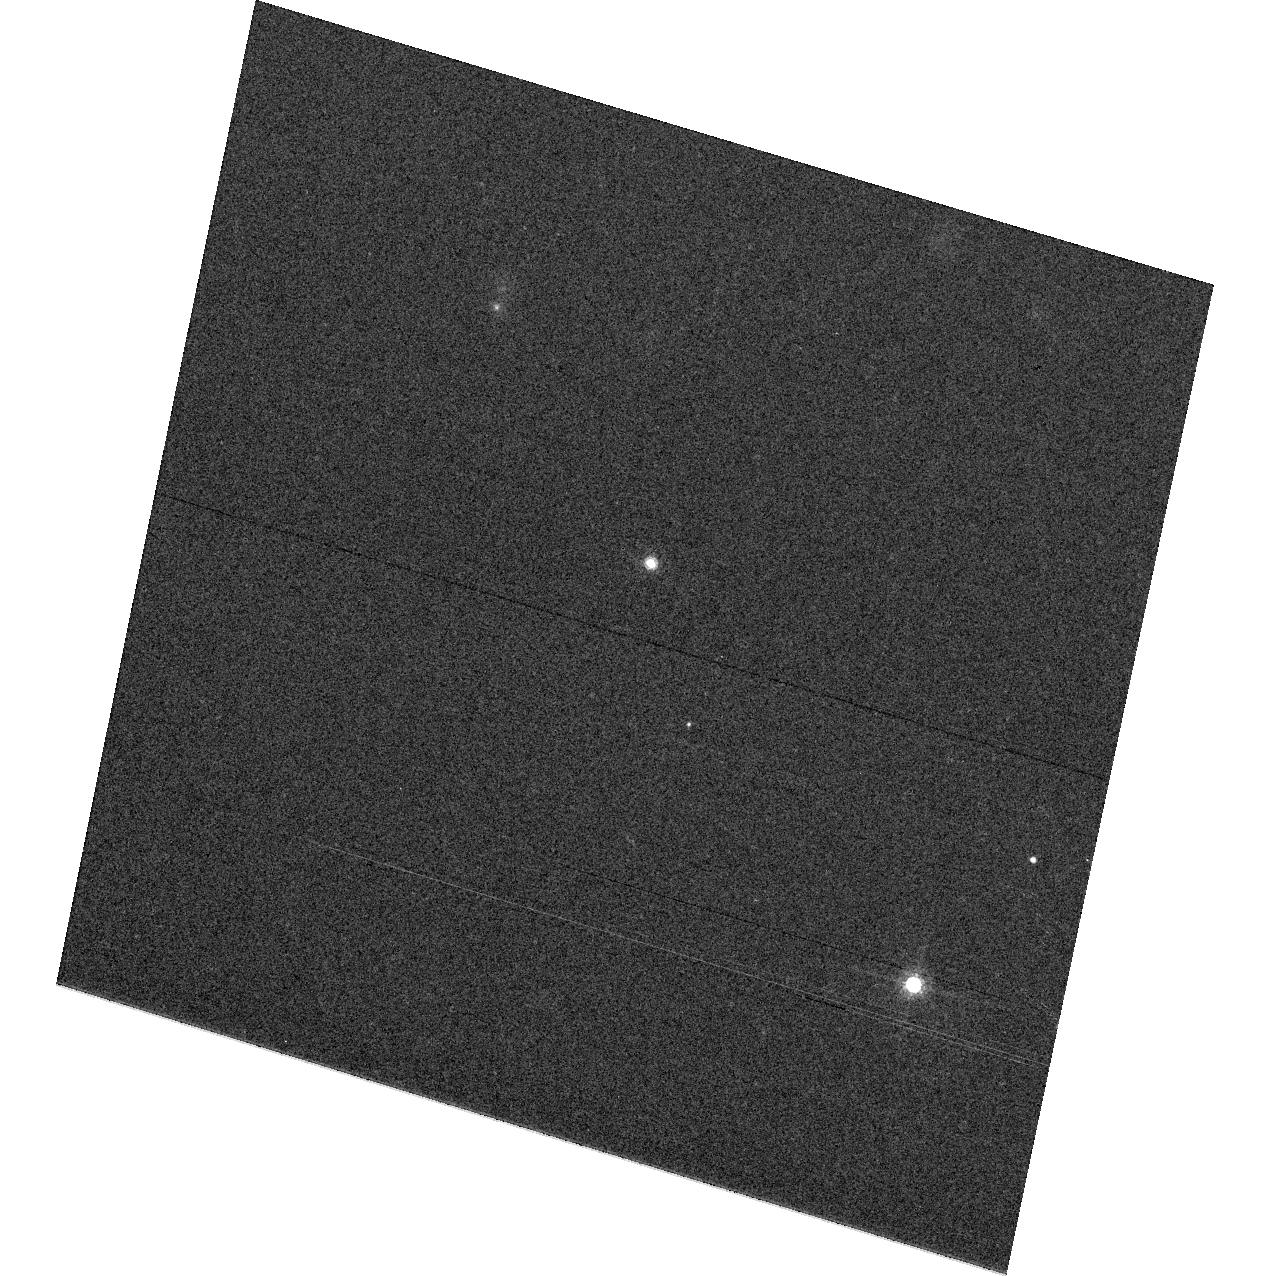
Target: 2M1237+65
Instrument: ACS/WFC
Filter: F775W
Exposure: 3 min
Observation ID: hst_9665_04_acs_wfc_f775w_j8i204

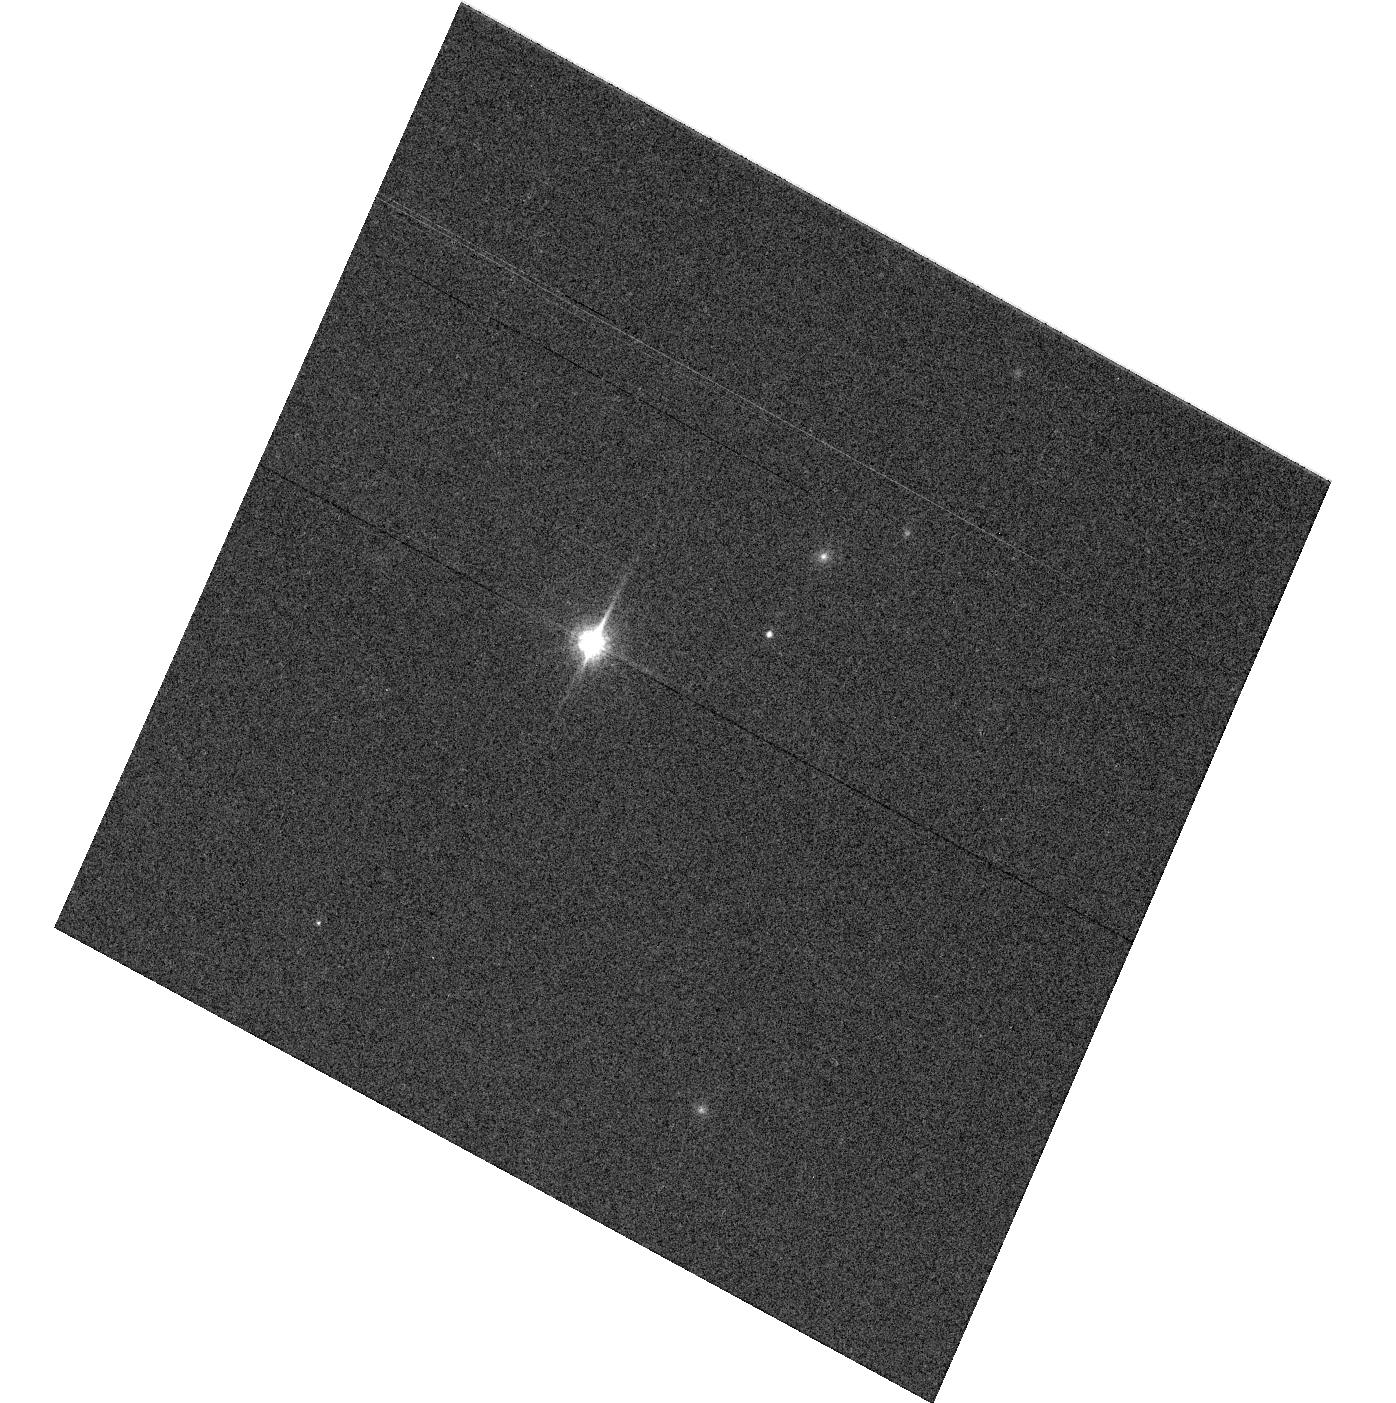
Target: 2M0036+18
Instrument: ACS/WFC
Filter: F850LP
Exposure: 2 min
Observation ID: hst_9665_02_acs_wfc_f850lp_j8i202

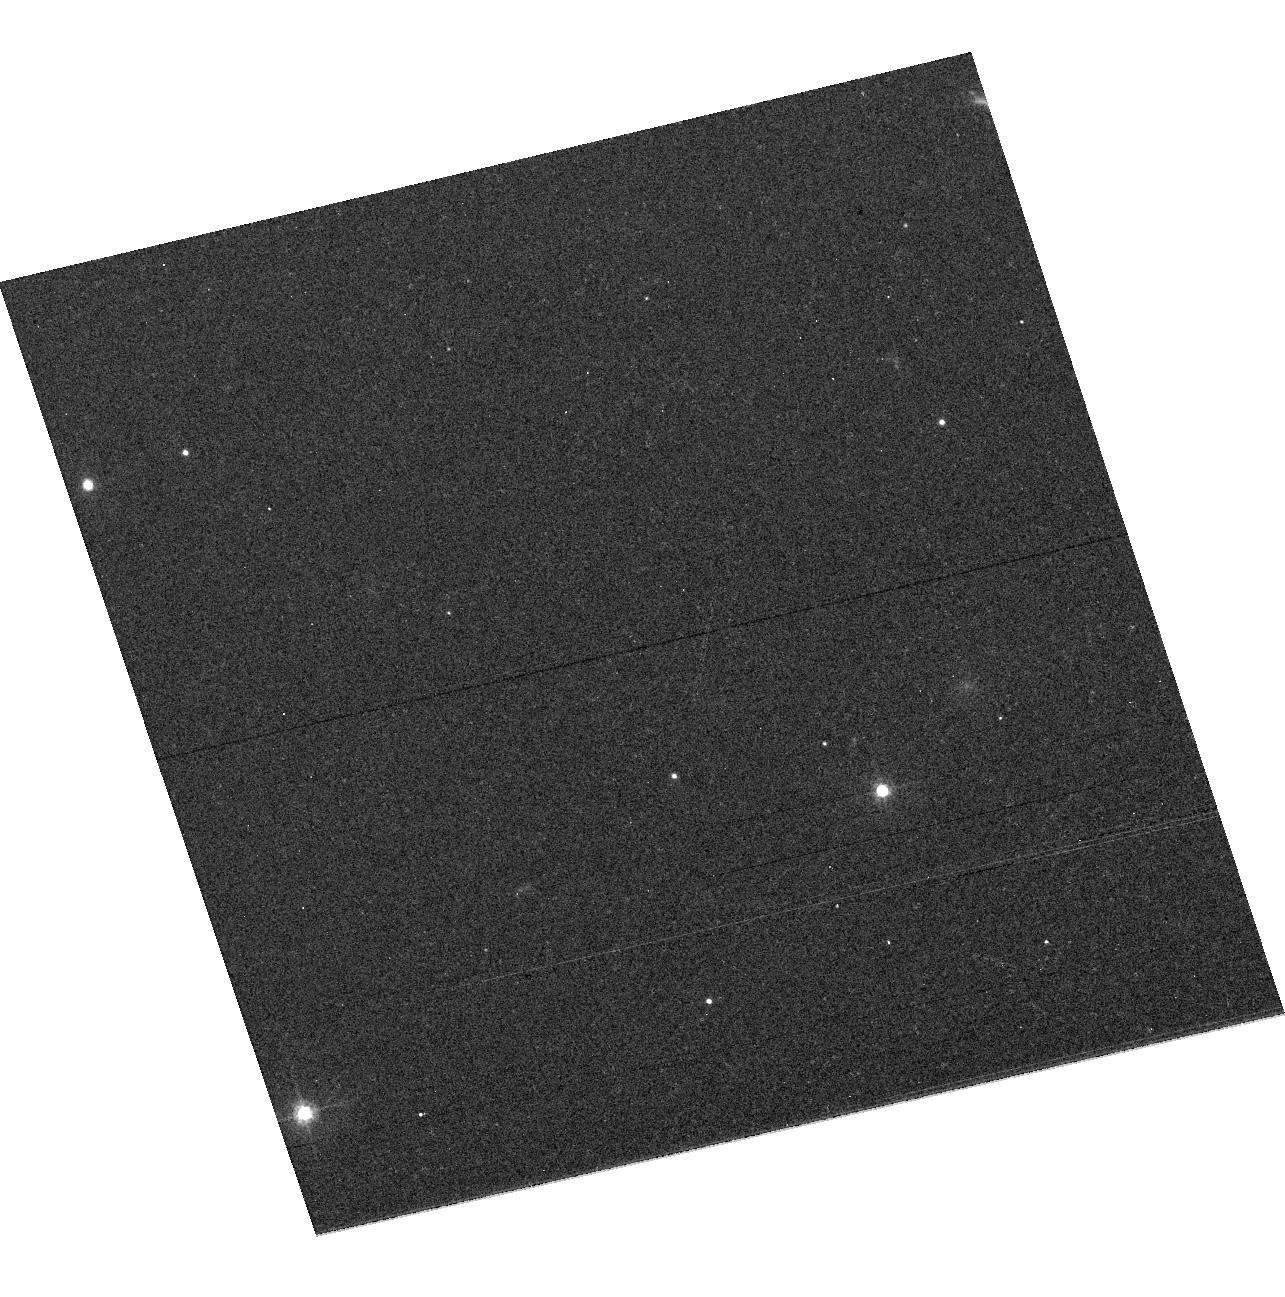
Target: 2M1507-16
Instrument: ACS/WFC
Filter: F555W
Exposure: 7 min
Observation ID: hst_9665_03_acs_wfc_f555w_j8i203

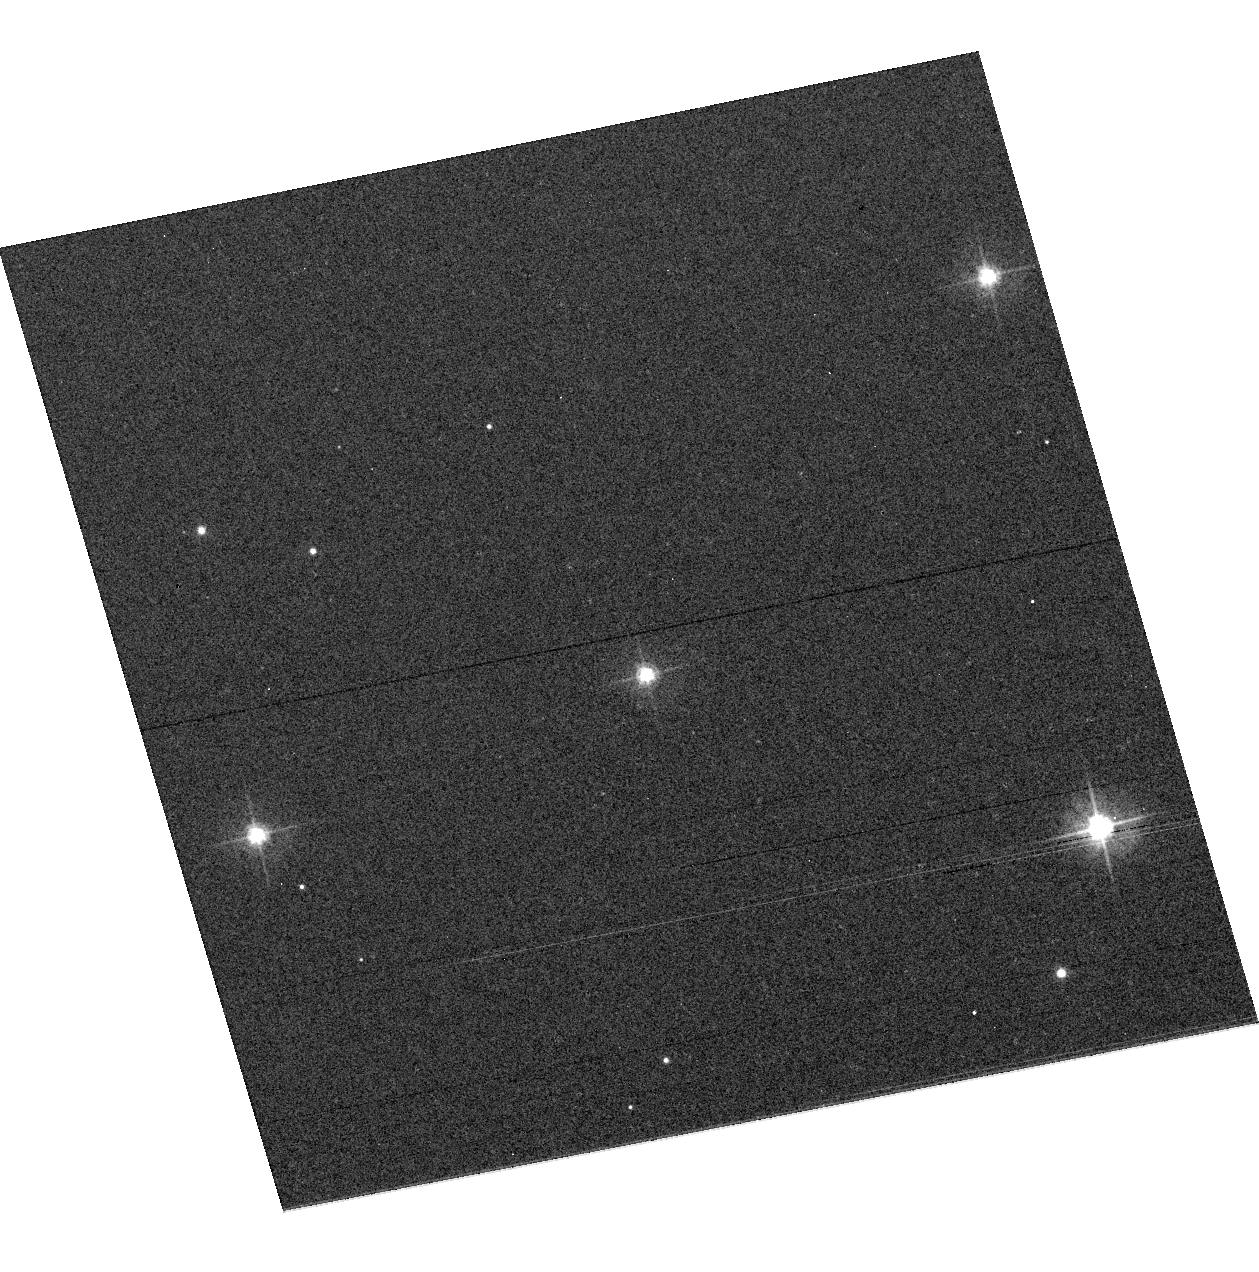
Target: VB-8
Instrument: ACS/WFC
Filter: F475W
Exposure: 3 min
Observation ID: hst_9665_01_acs_wfc_f475w_j8i201

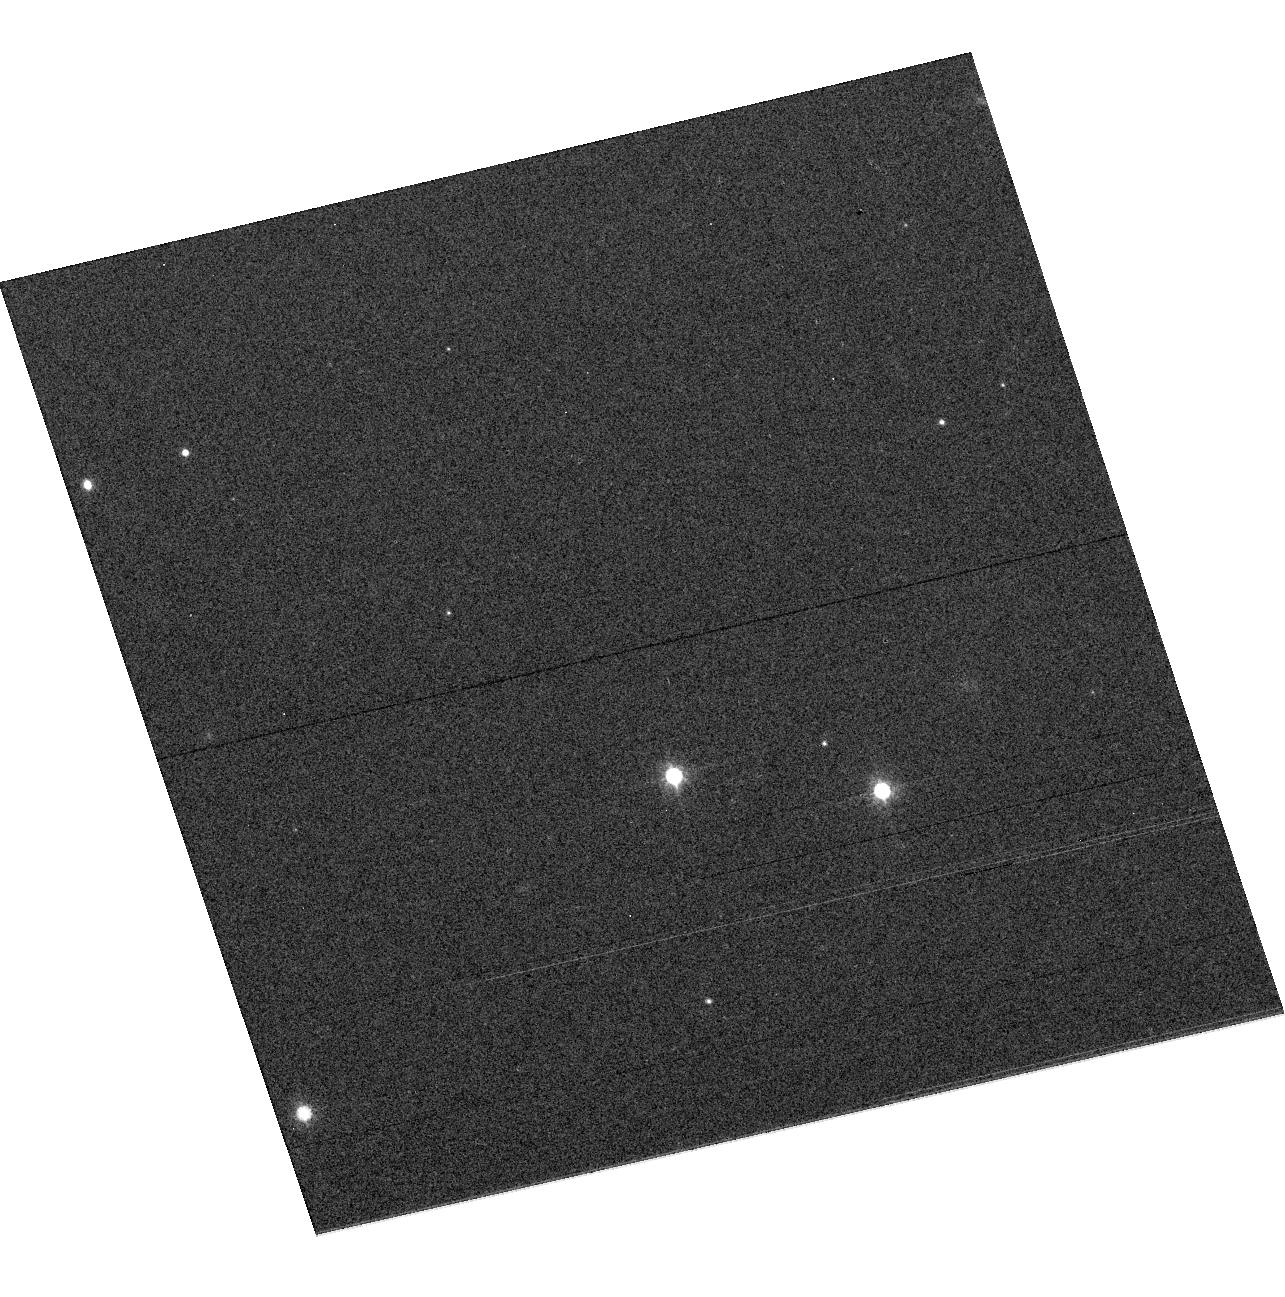
Target: 2M1507-16
Instrument: ACS/WFC
Filter: F814W
Exposure: 1 min
Observation ID: hst_9665_03_acs_wfc_f814w_j8i203

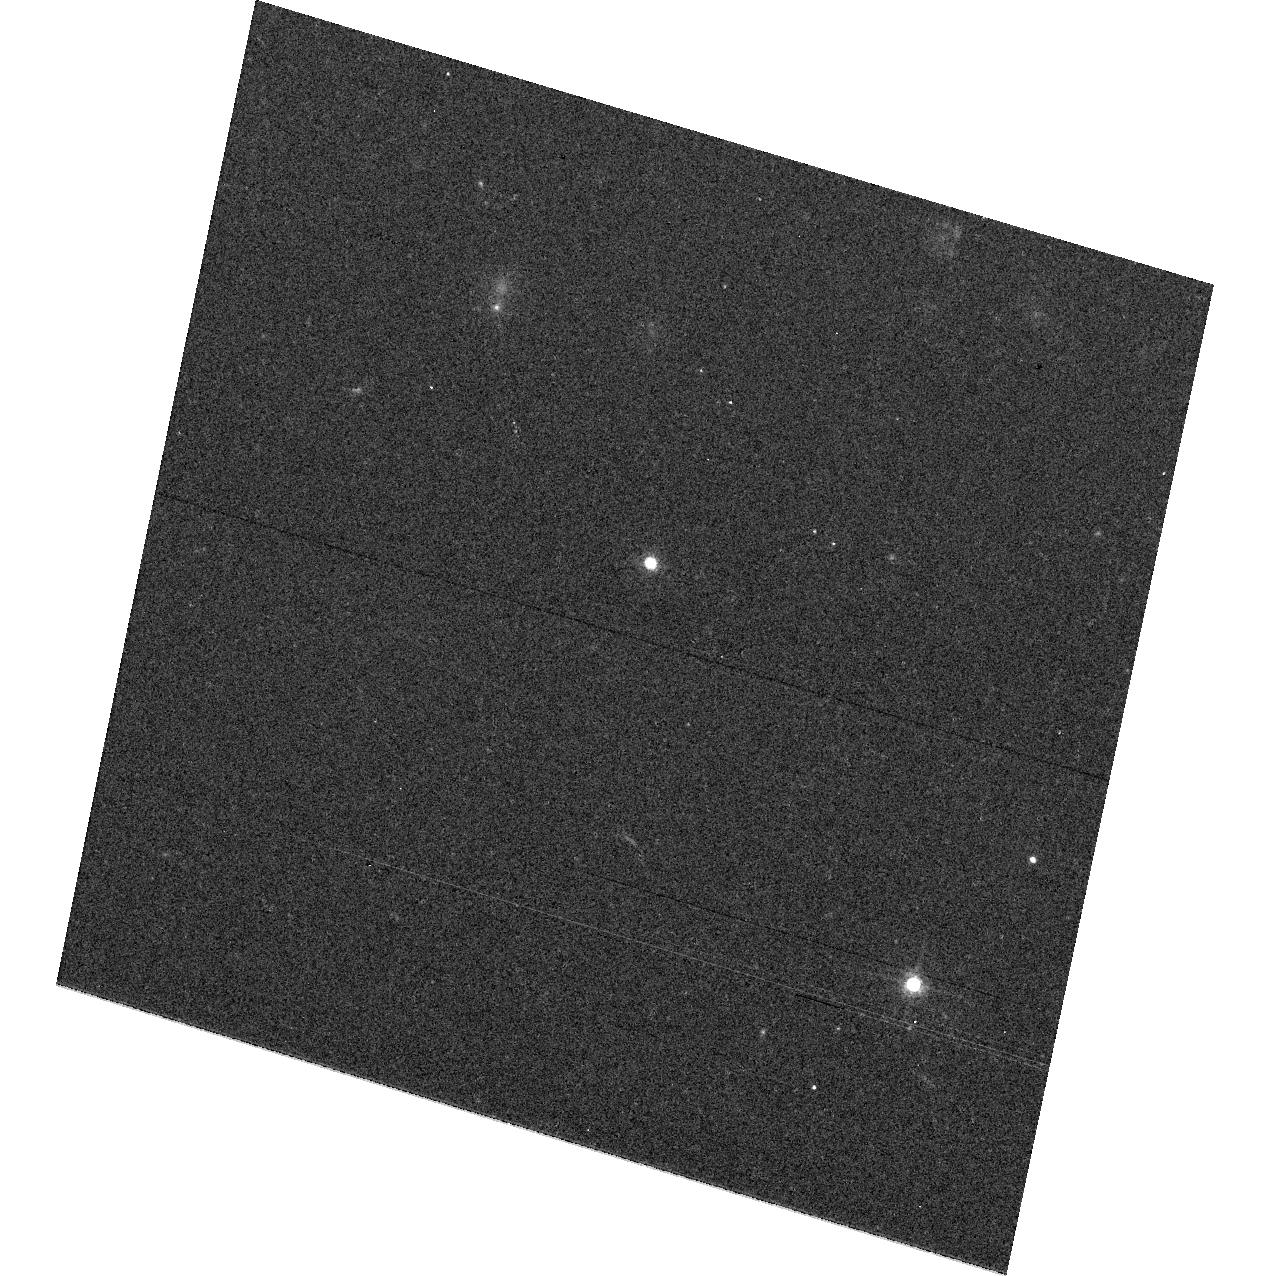
Target: 2M1237+65
Instrument: ACS/WFC
Filter: F625W
Exposure: 10 min
Observation ID: hst_9665_04_acs_wfc_f625w_j8i204

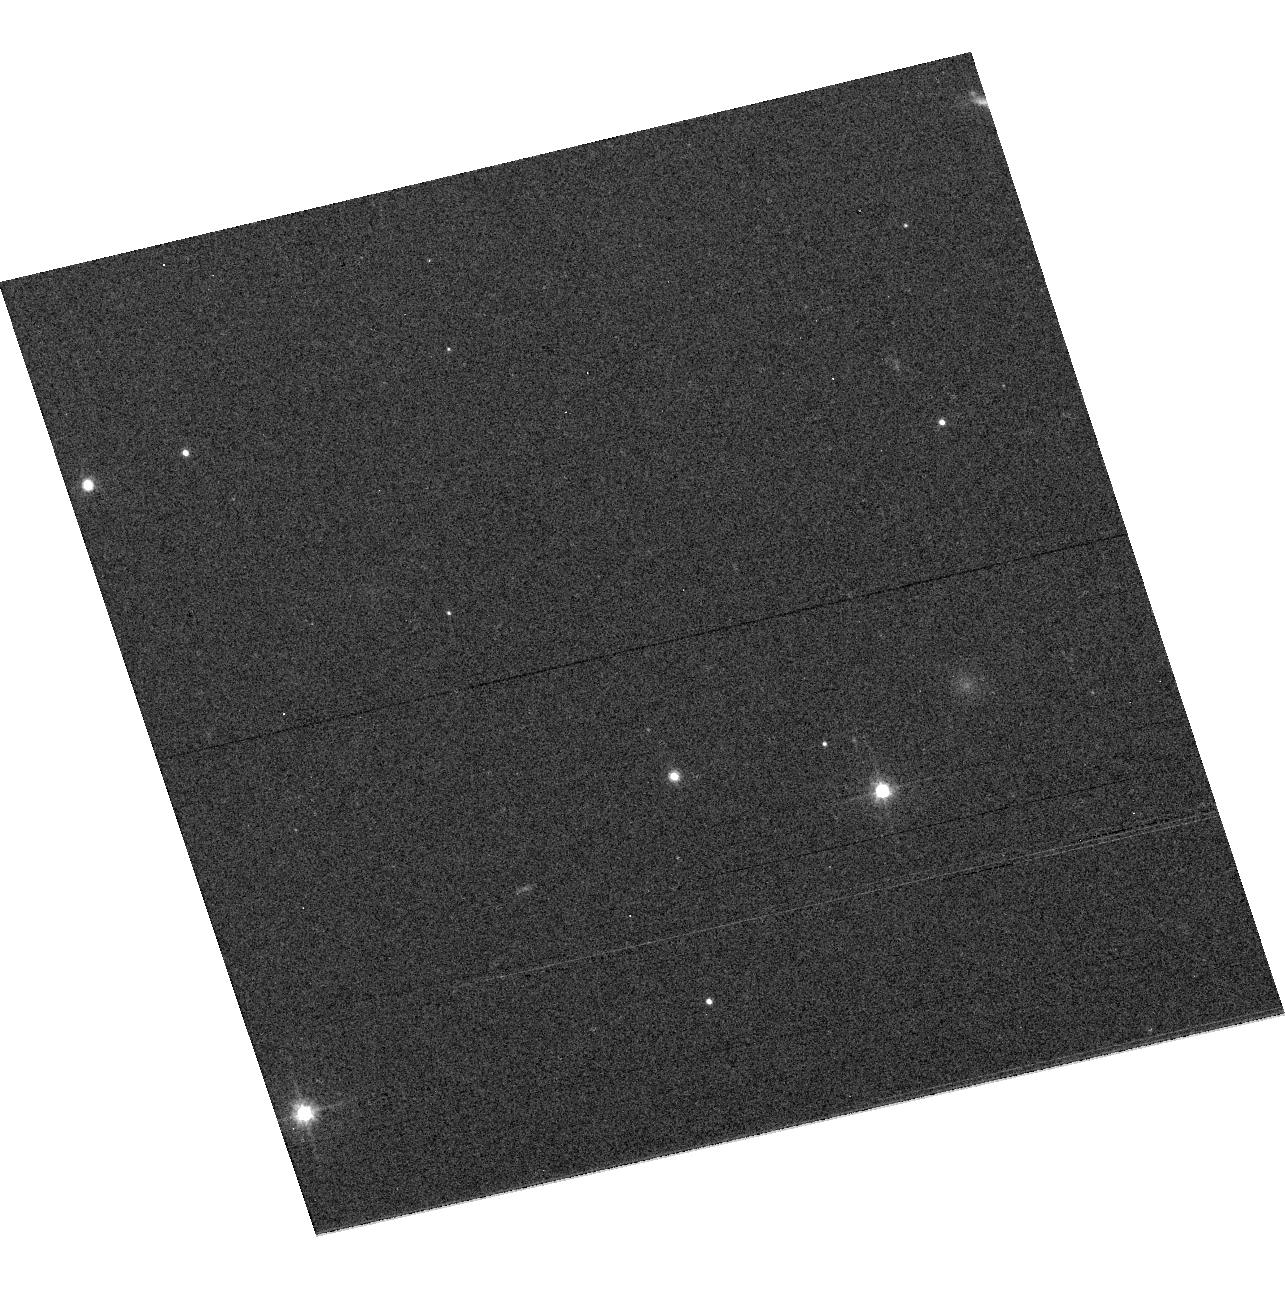
Target: 2M1507-16
Instrument: ACS/WFC
Filter: F606W
Exposure: 3 min
Observation ID: hst_9665_03_acs_wfc_f606w_j8i203

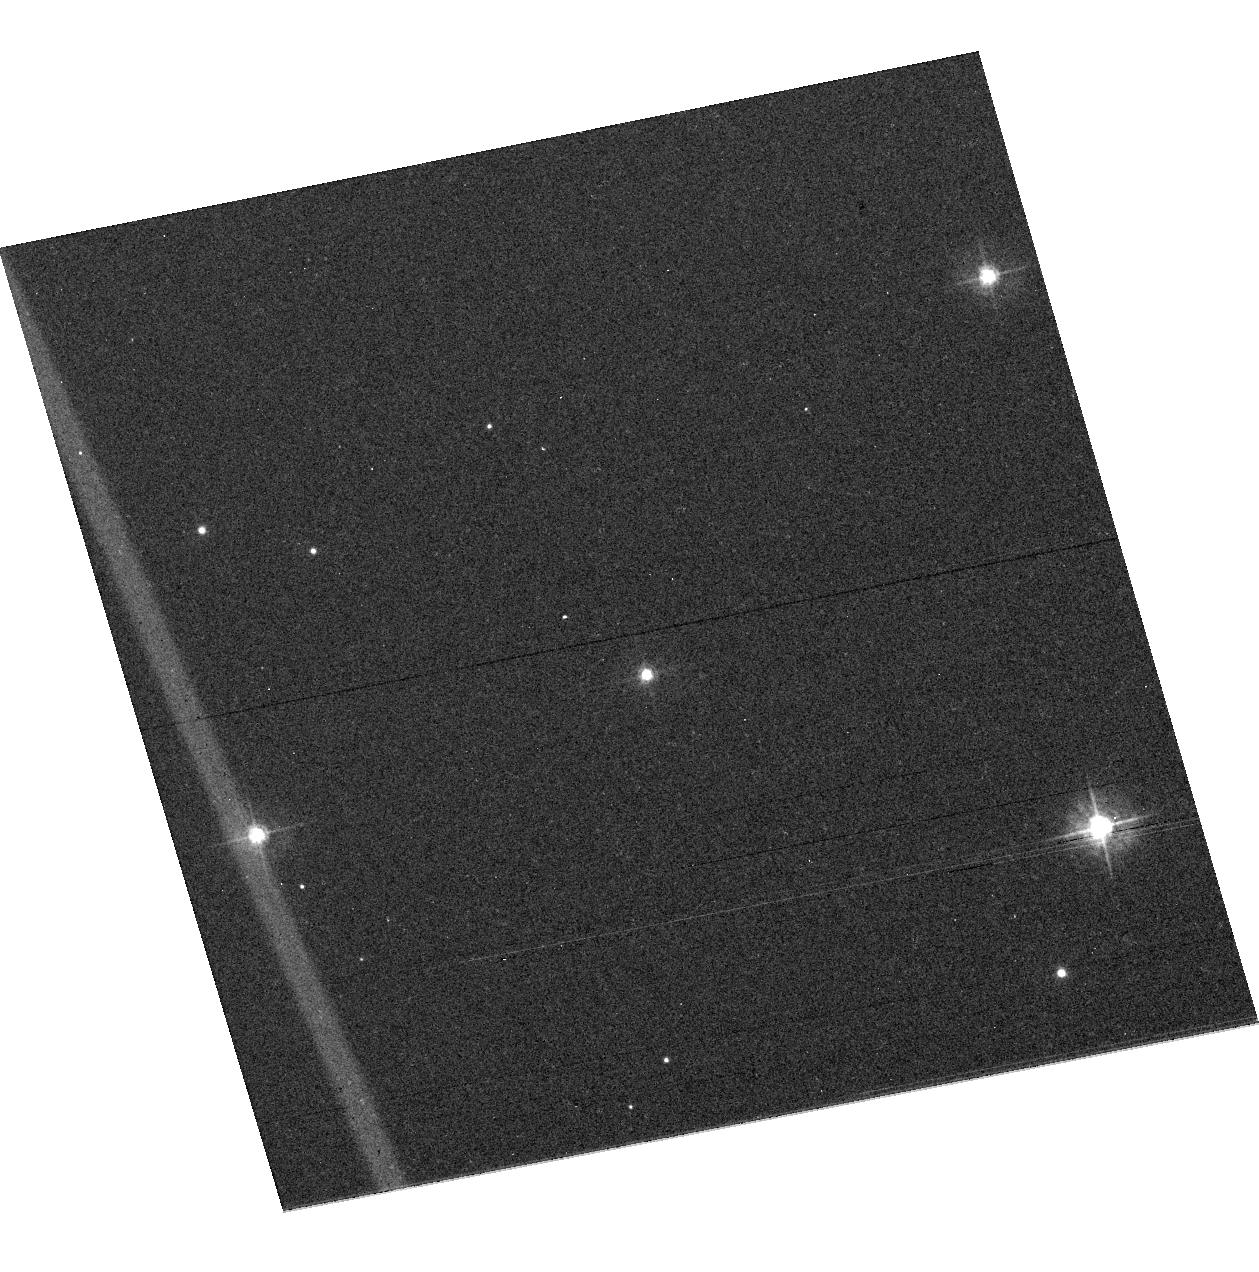
Target: VB-8
Instrument: ACS/WFC
Filter: F435W
Exposure: 7 min
Observation ID: hst_9665_01_acs_wfc_f435w_j8i201

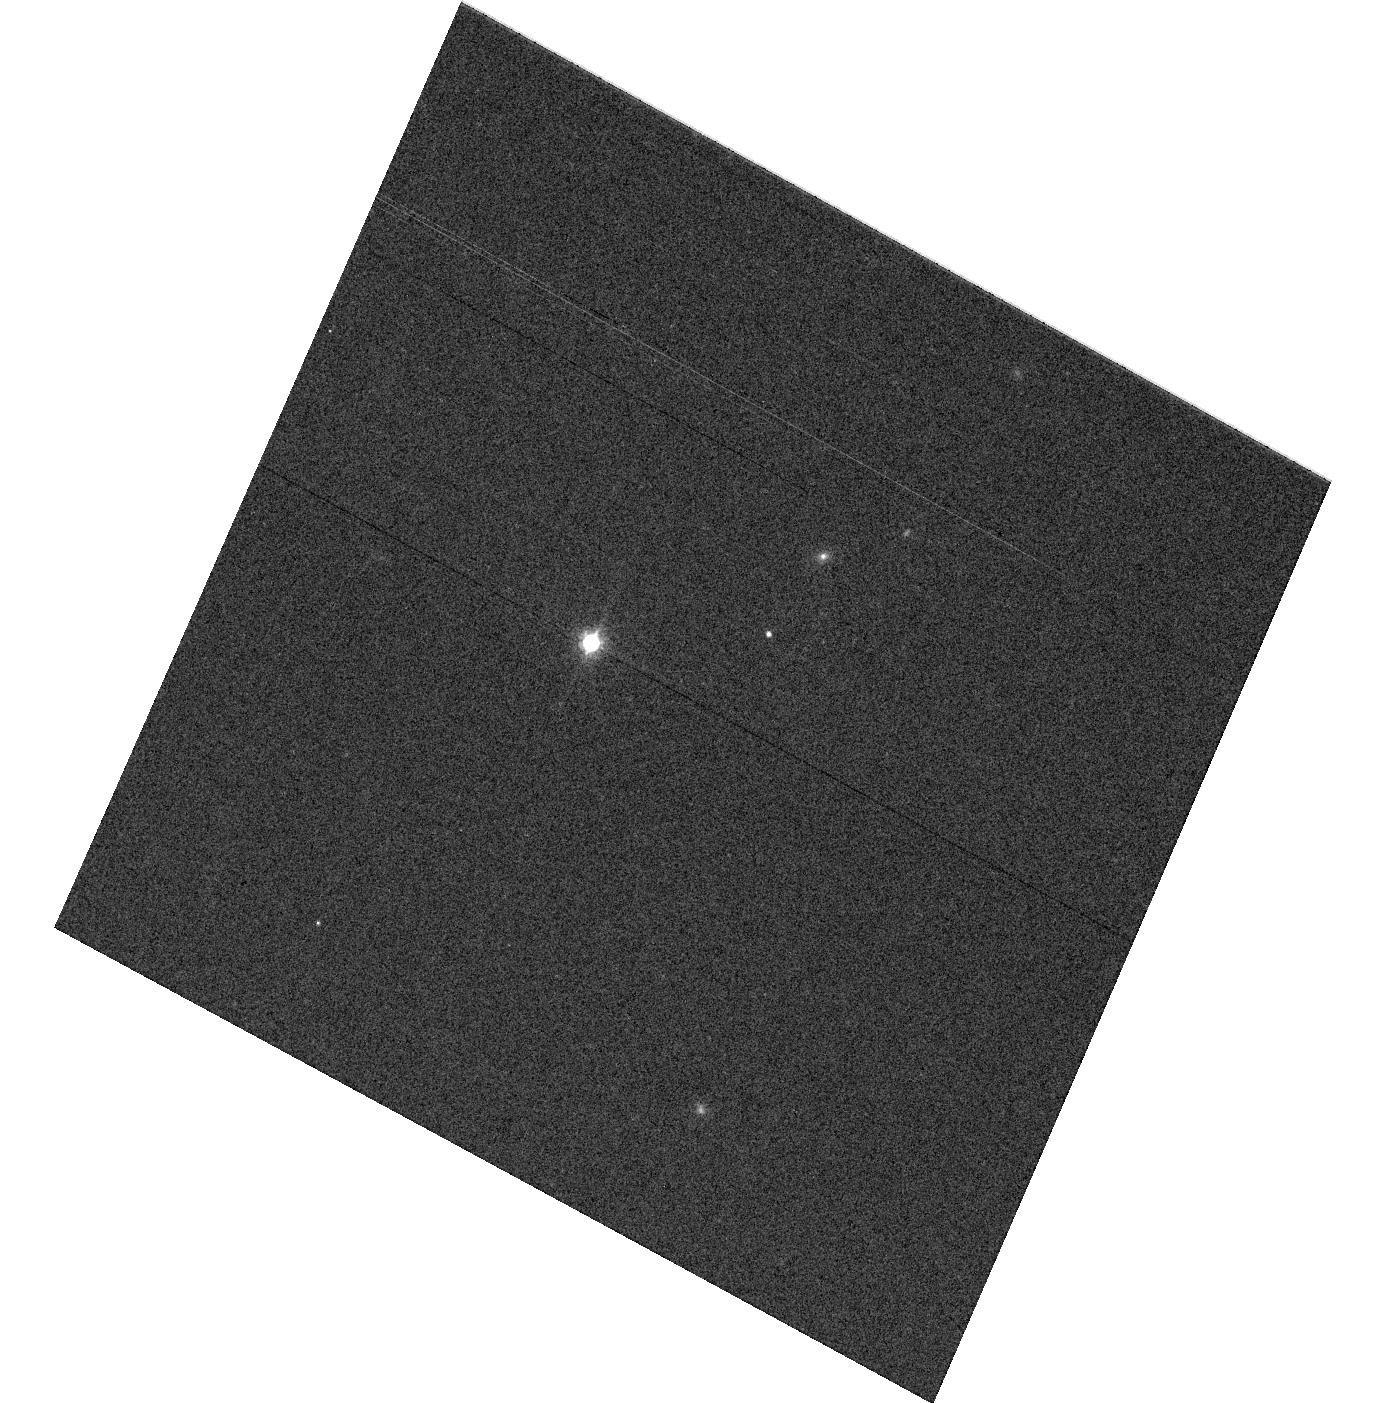
Target: 2M0036+18
Instrument: ACS/WFC
Filter: F814W
Exposure: 1 min
Observation ID: hst_9665_02_acs_wfc_f814w_j8i202

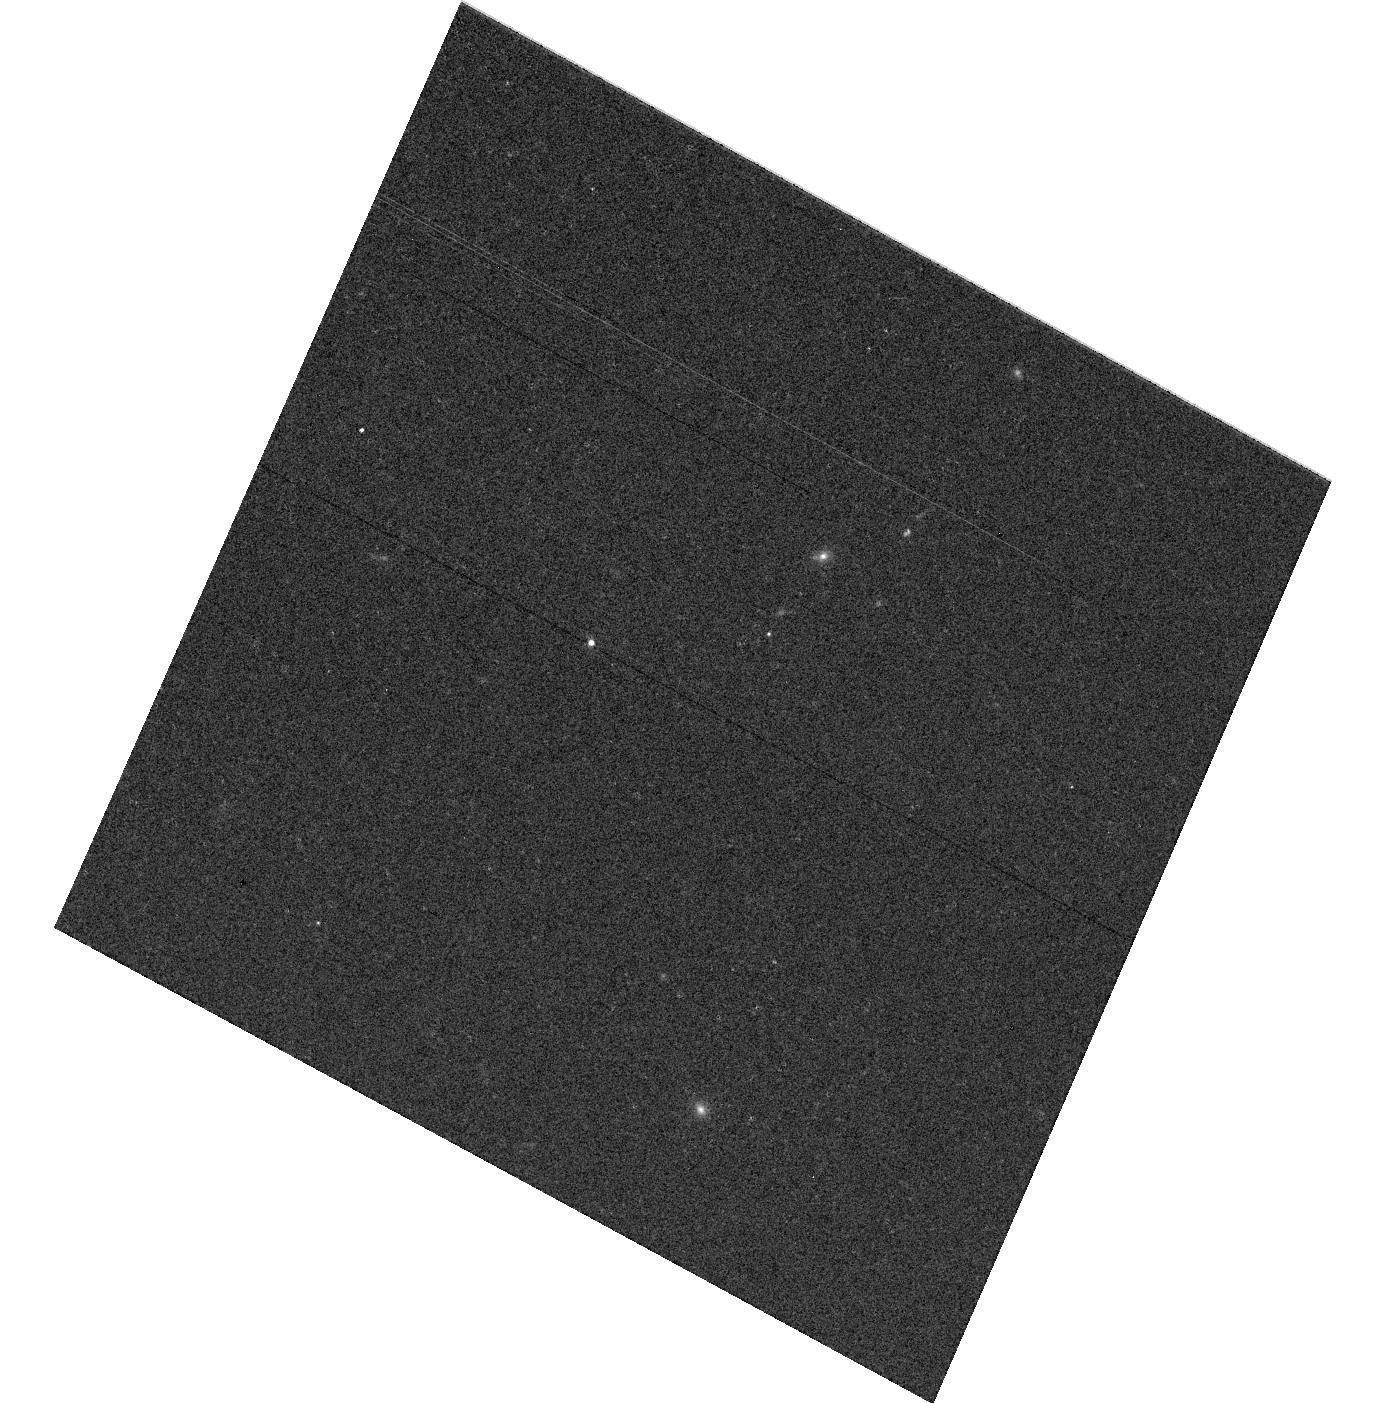
Target: 2M0036+18
Instrument: ACS/WFC
Filter: F555W
Exposure: 7 min
Observation ID: hst_9665_02_acs_wfc_f555w_j8i202

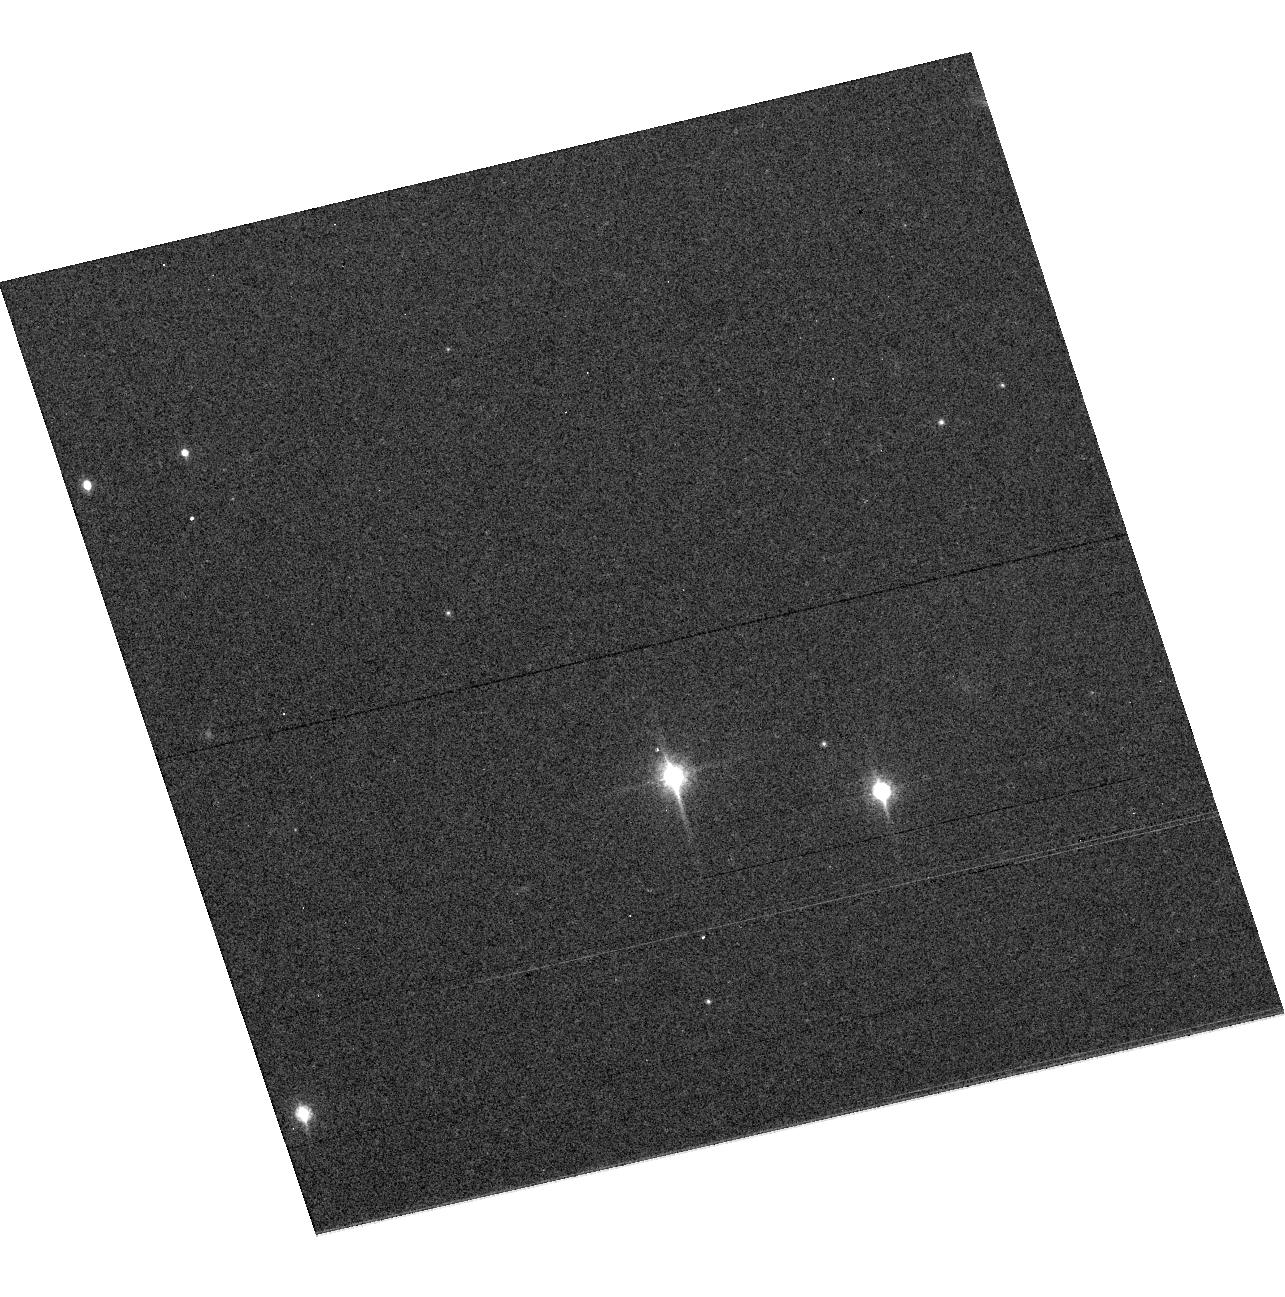
Target: 2M1507-16
Instrument: ACS/WFC
Filter: F850LP
Exposure: 2 min
Observation ID: hst_9665_03_acs_wfc_f850lp_j8i203

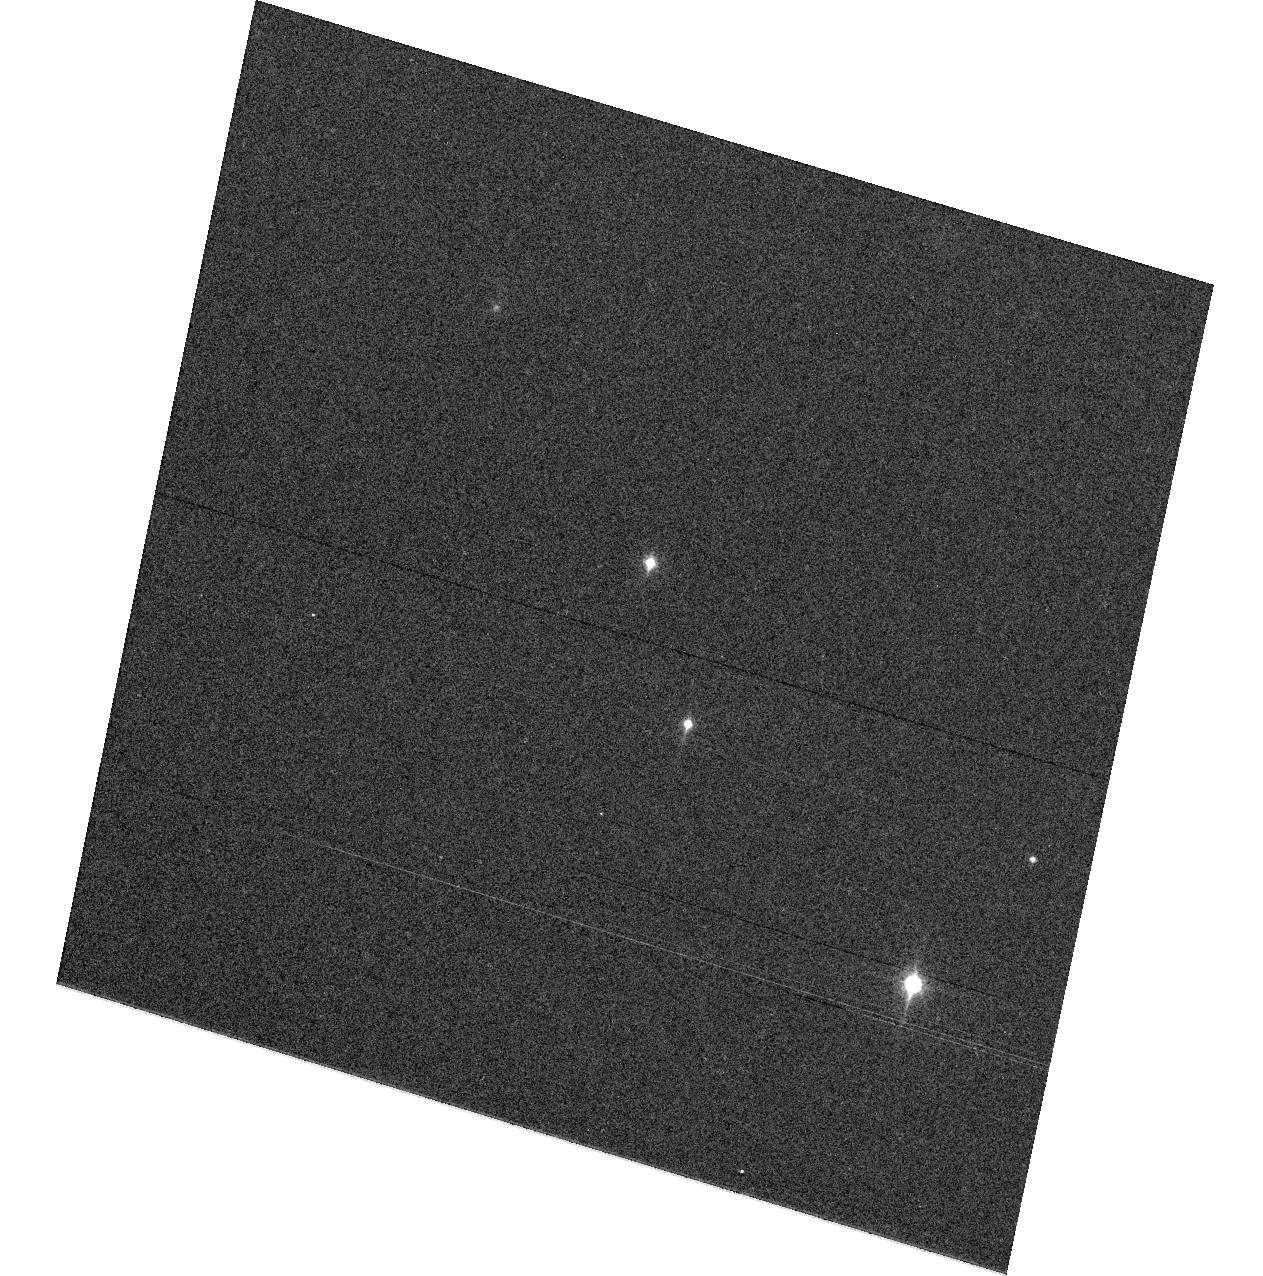
Target: 2M1237+65
Instrument: ACS/WFC
Filter: F850LP
Exposure: 3 min
Observation ID: hst_9665_04_acs_wfc_f850lp_j8i204

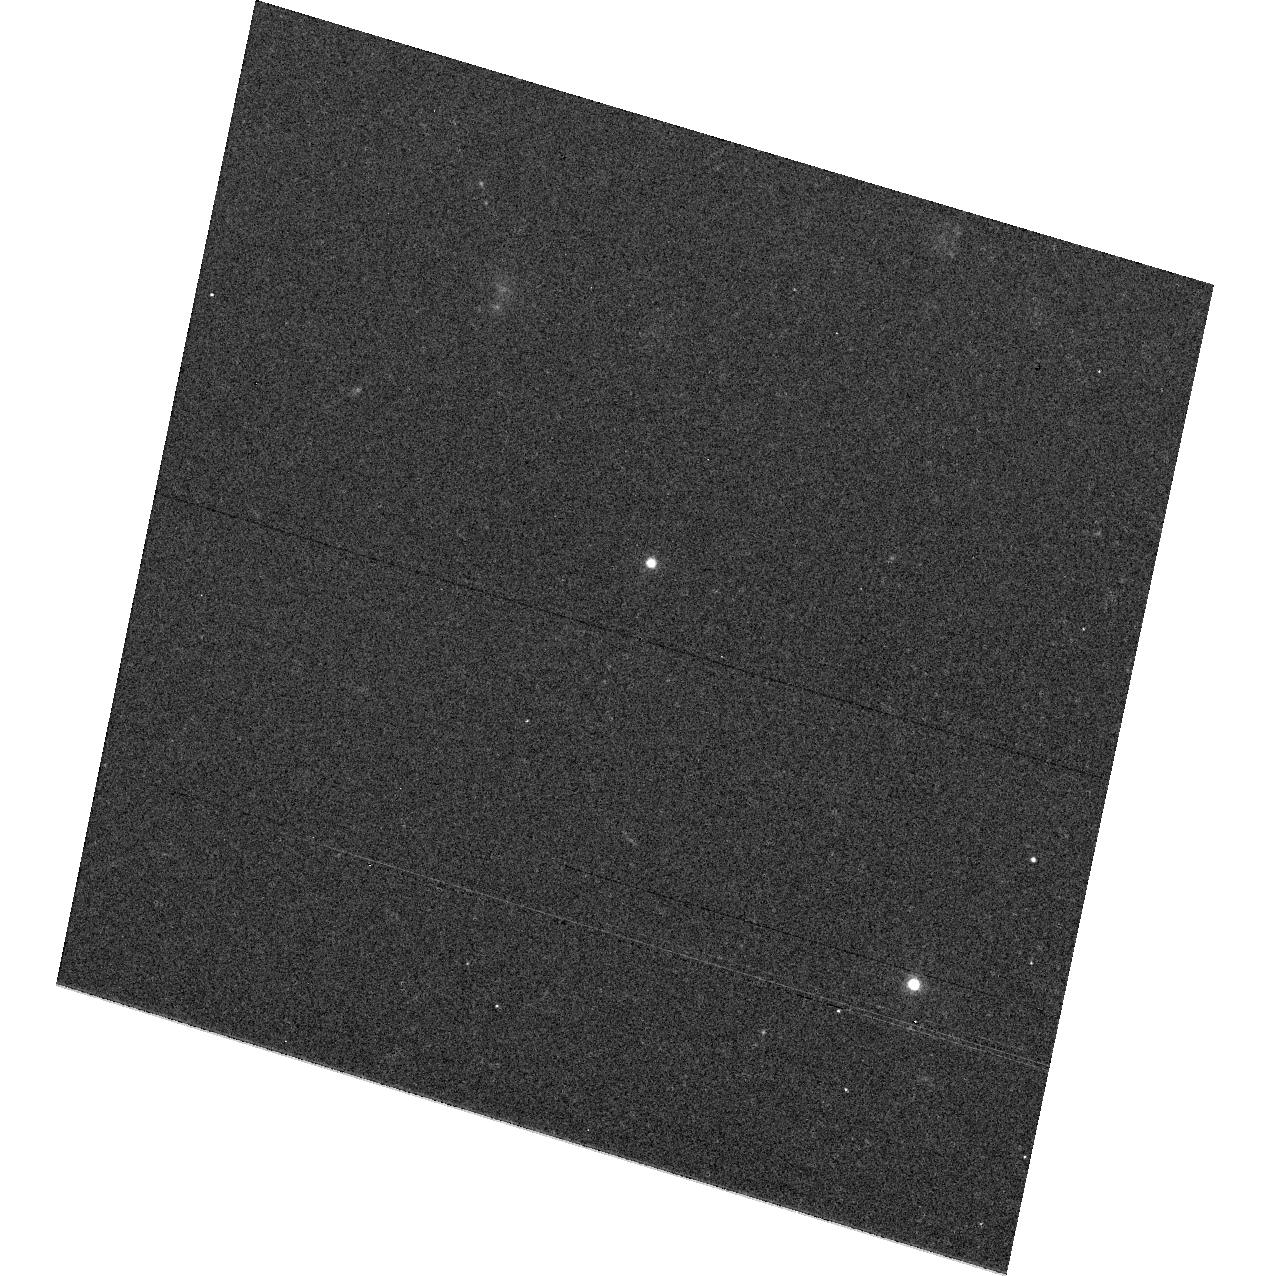
Target: 2M1237+65
Instrument: ACS/WFC
Filter: F555W
Exposure: 10 min
Observation ID: hst_9665_04_acs_wfc_f555w_j8i204

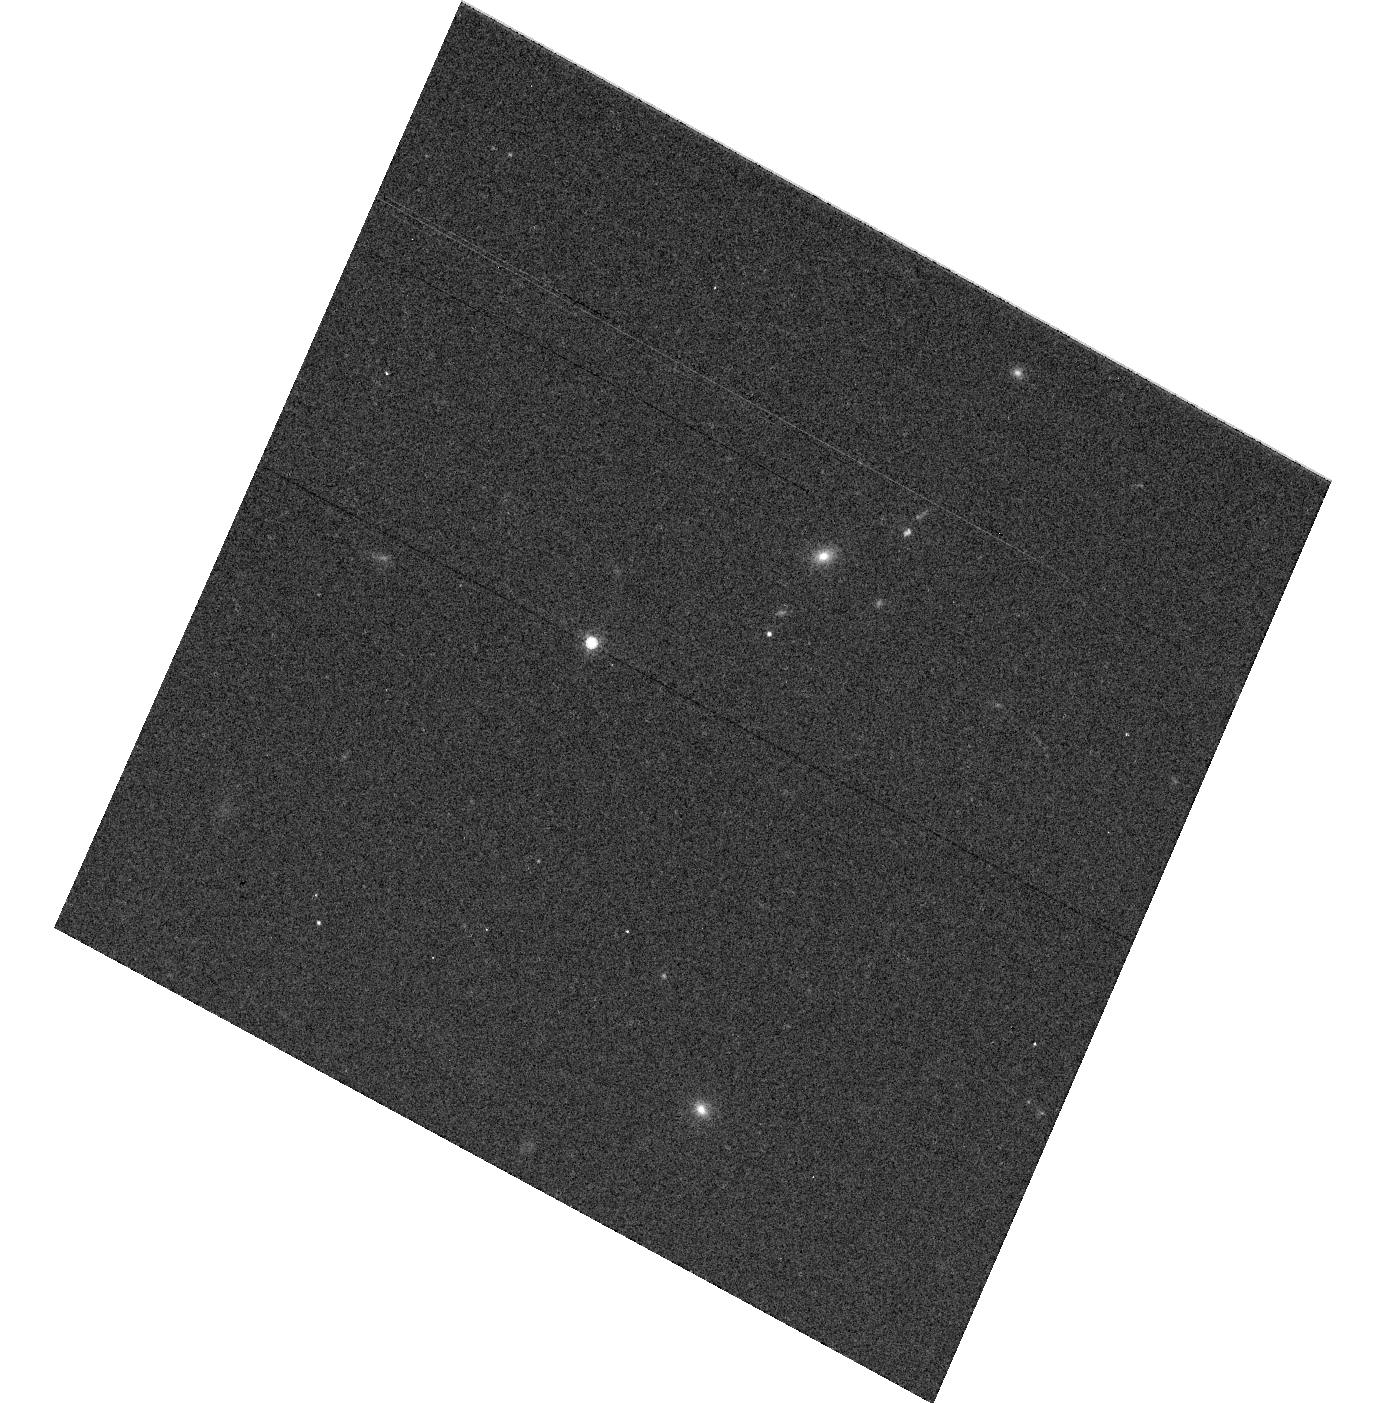
Target: 2M0036+18
Instrument: ACS/WFC
Filter: F625W
Exposure: 7 min
Observation ID: hst_9665_02_acs_wfc_f625w_j8i202

Extreme Red Stars (PI: Gilliland, Ronald L)

ACS provides unprecedented sensitivity in the far red, this coupled with recent astronomical pushes to ever cooler objects (e.g. new classifications for L and T stellar dwarfs, and extremely high redshift galaxies) increases the need for extending the photometric calibration to include such objects. We propose observations of 4 stellar objects for which excellent ground based optical and near-IR data exist that span V-I colors of 4.5 at M7 to > 6.0 at L5.